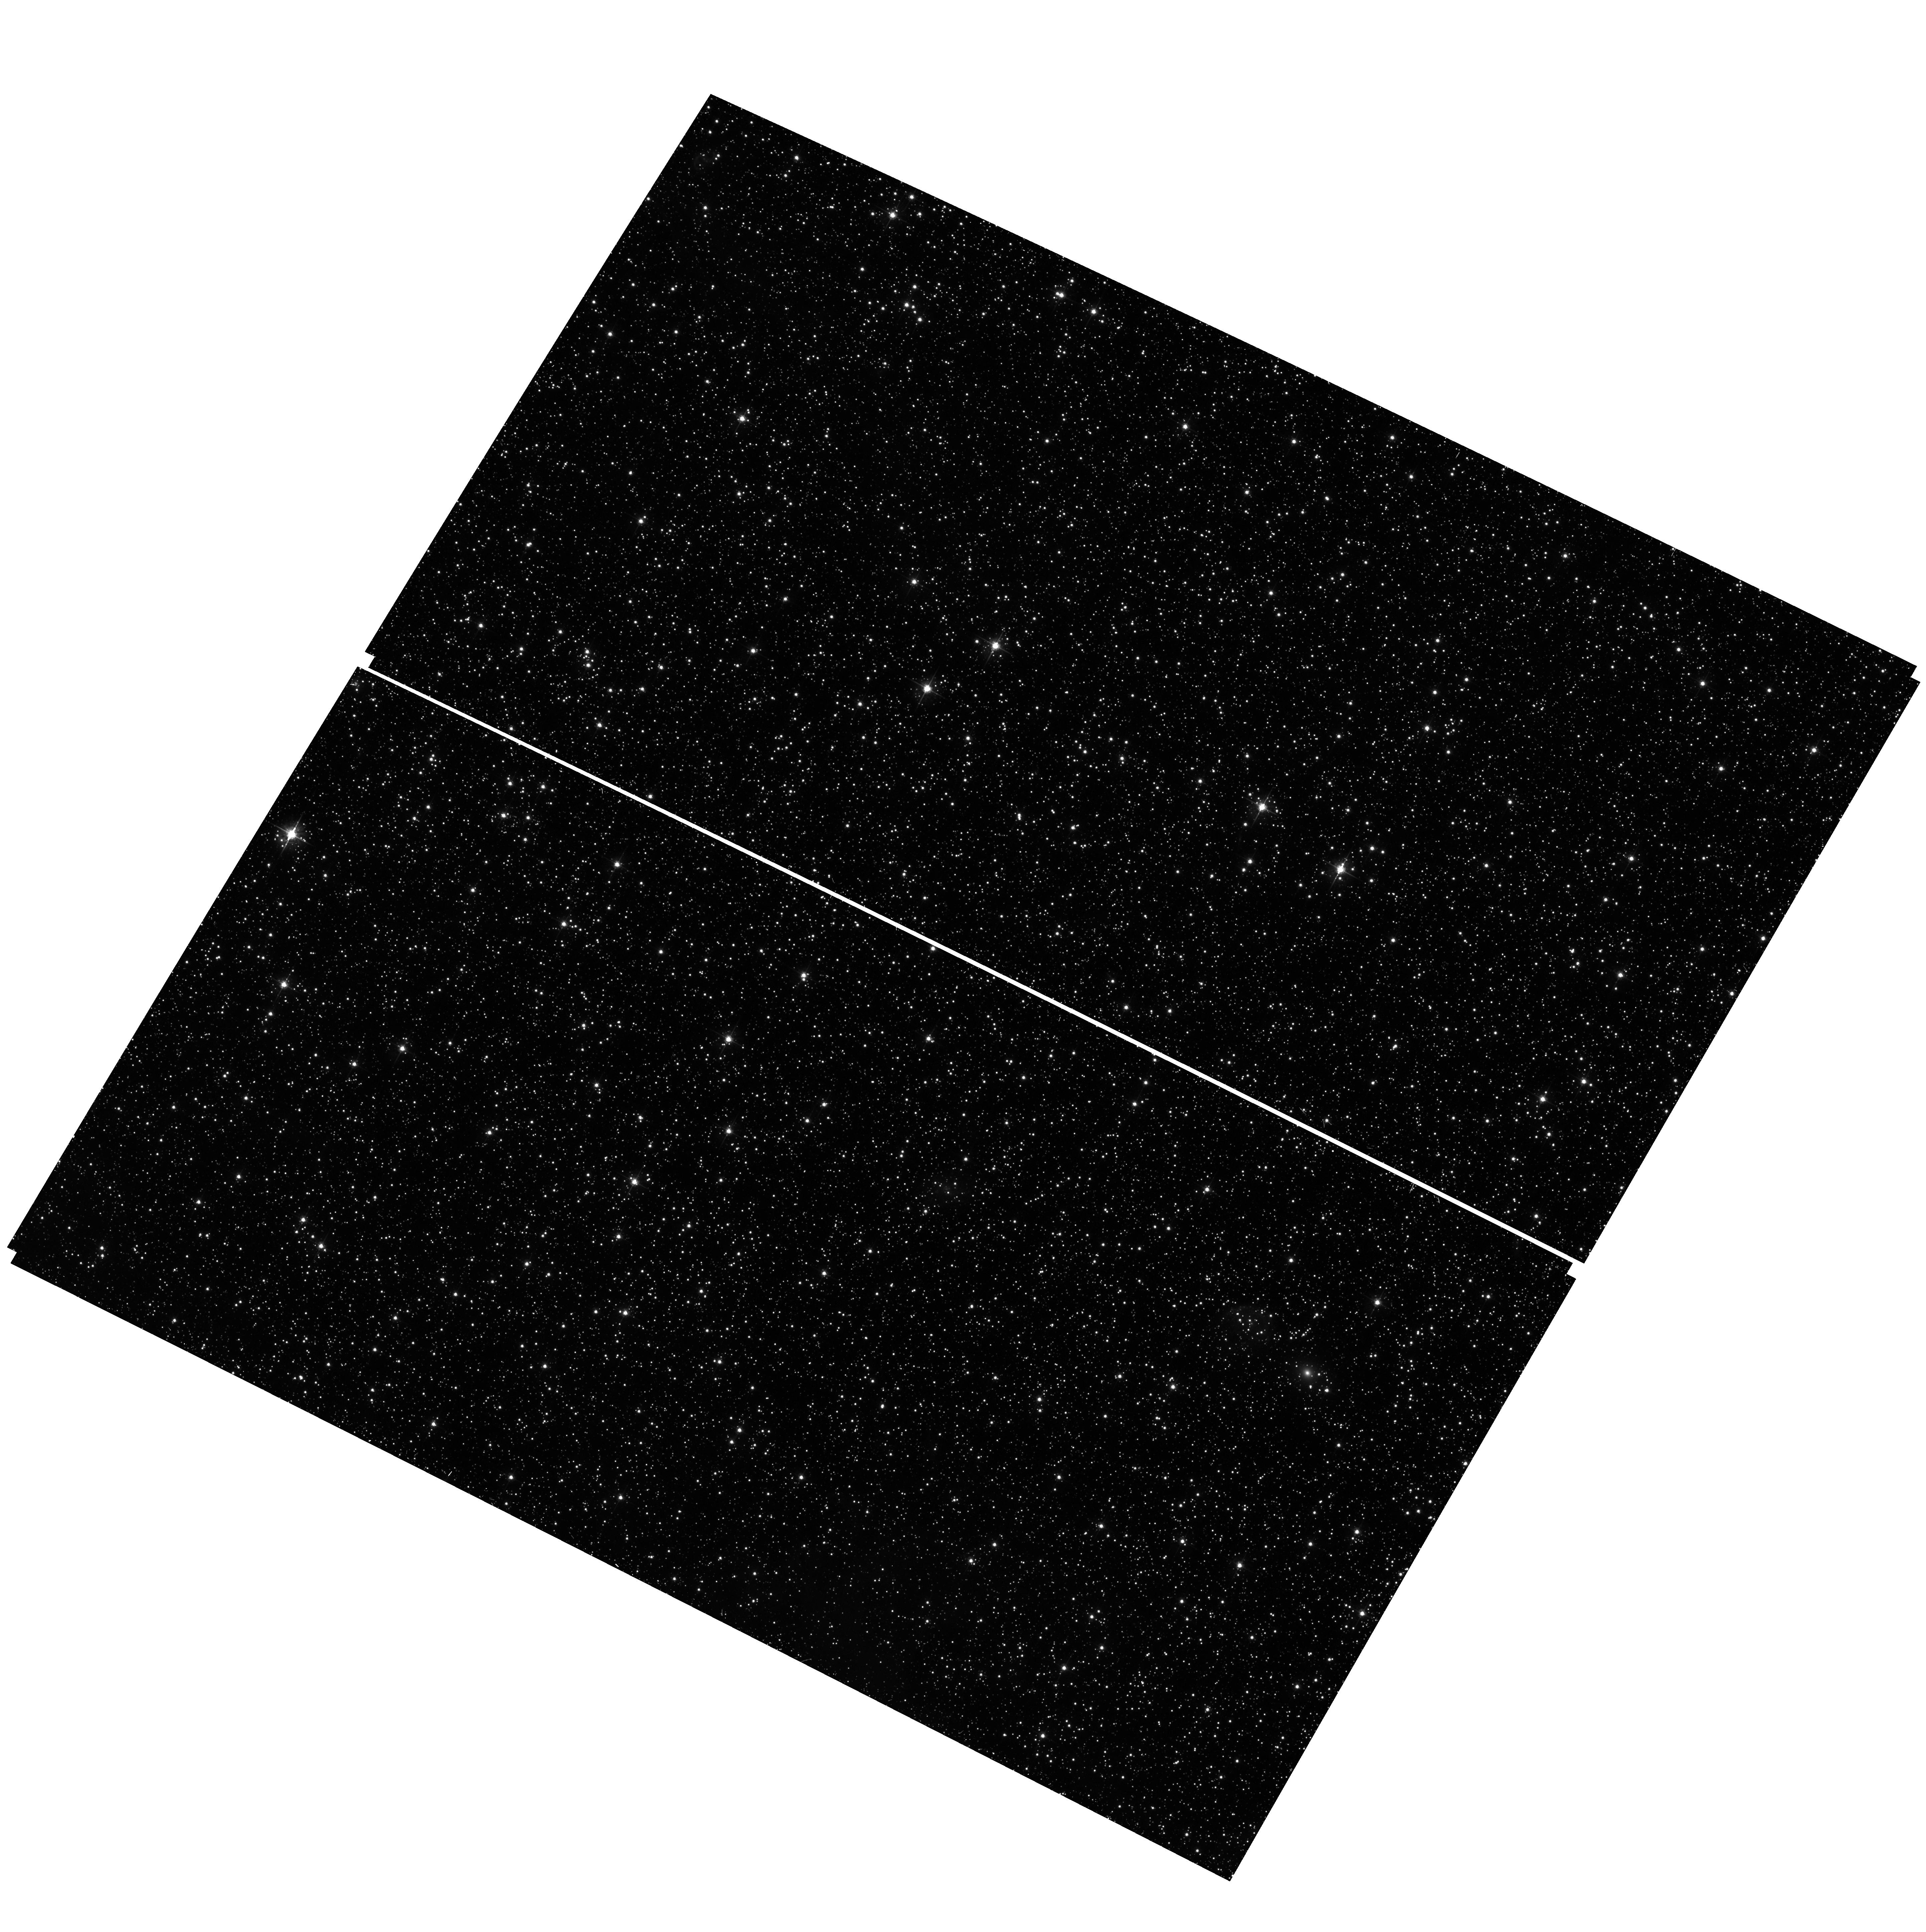
Target: field at RA 77.297°, Dec -69.211°. Instrument: ACS/WFC. Filter: F555W. Exposure: 17 min. Observation ID: hst_13011_01_acs_wfc_f555w_jc1y01

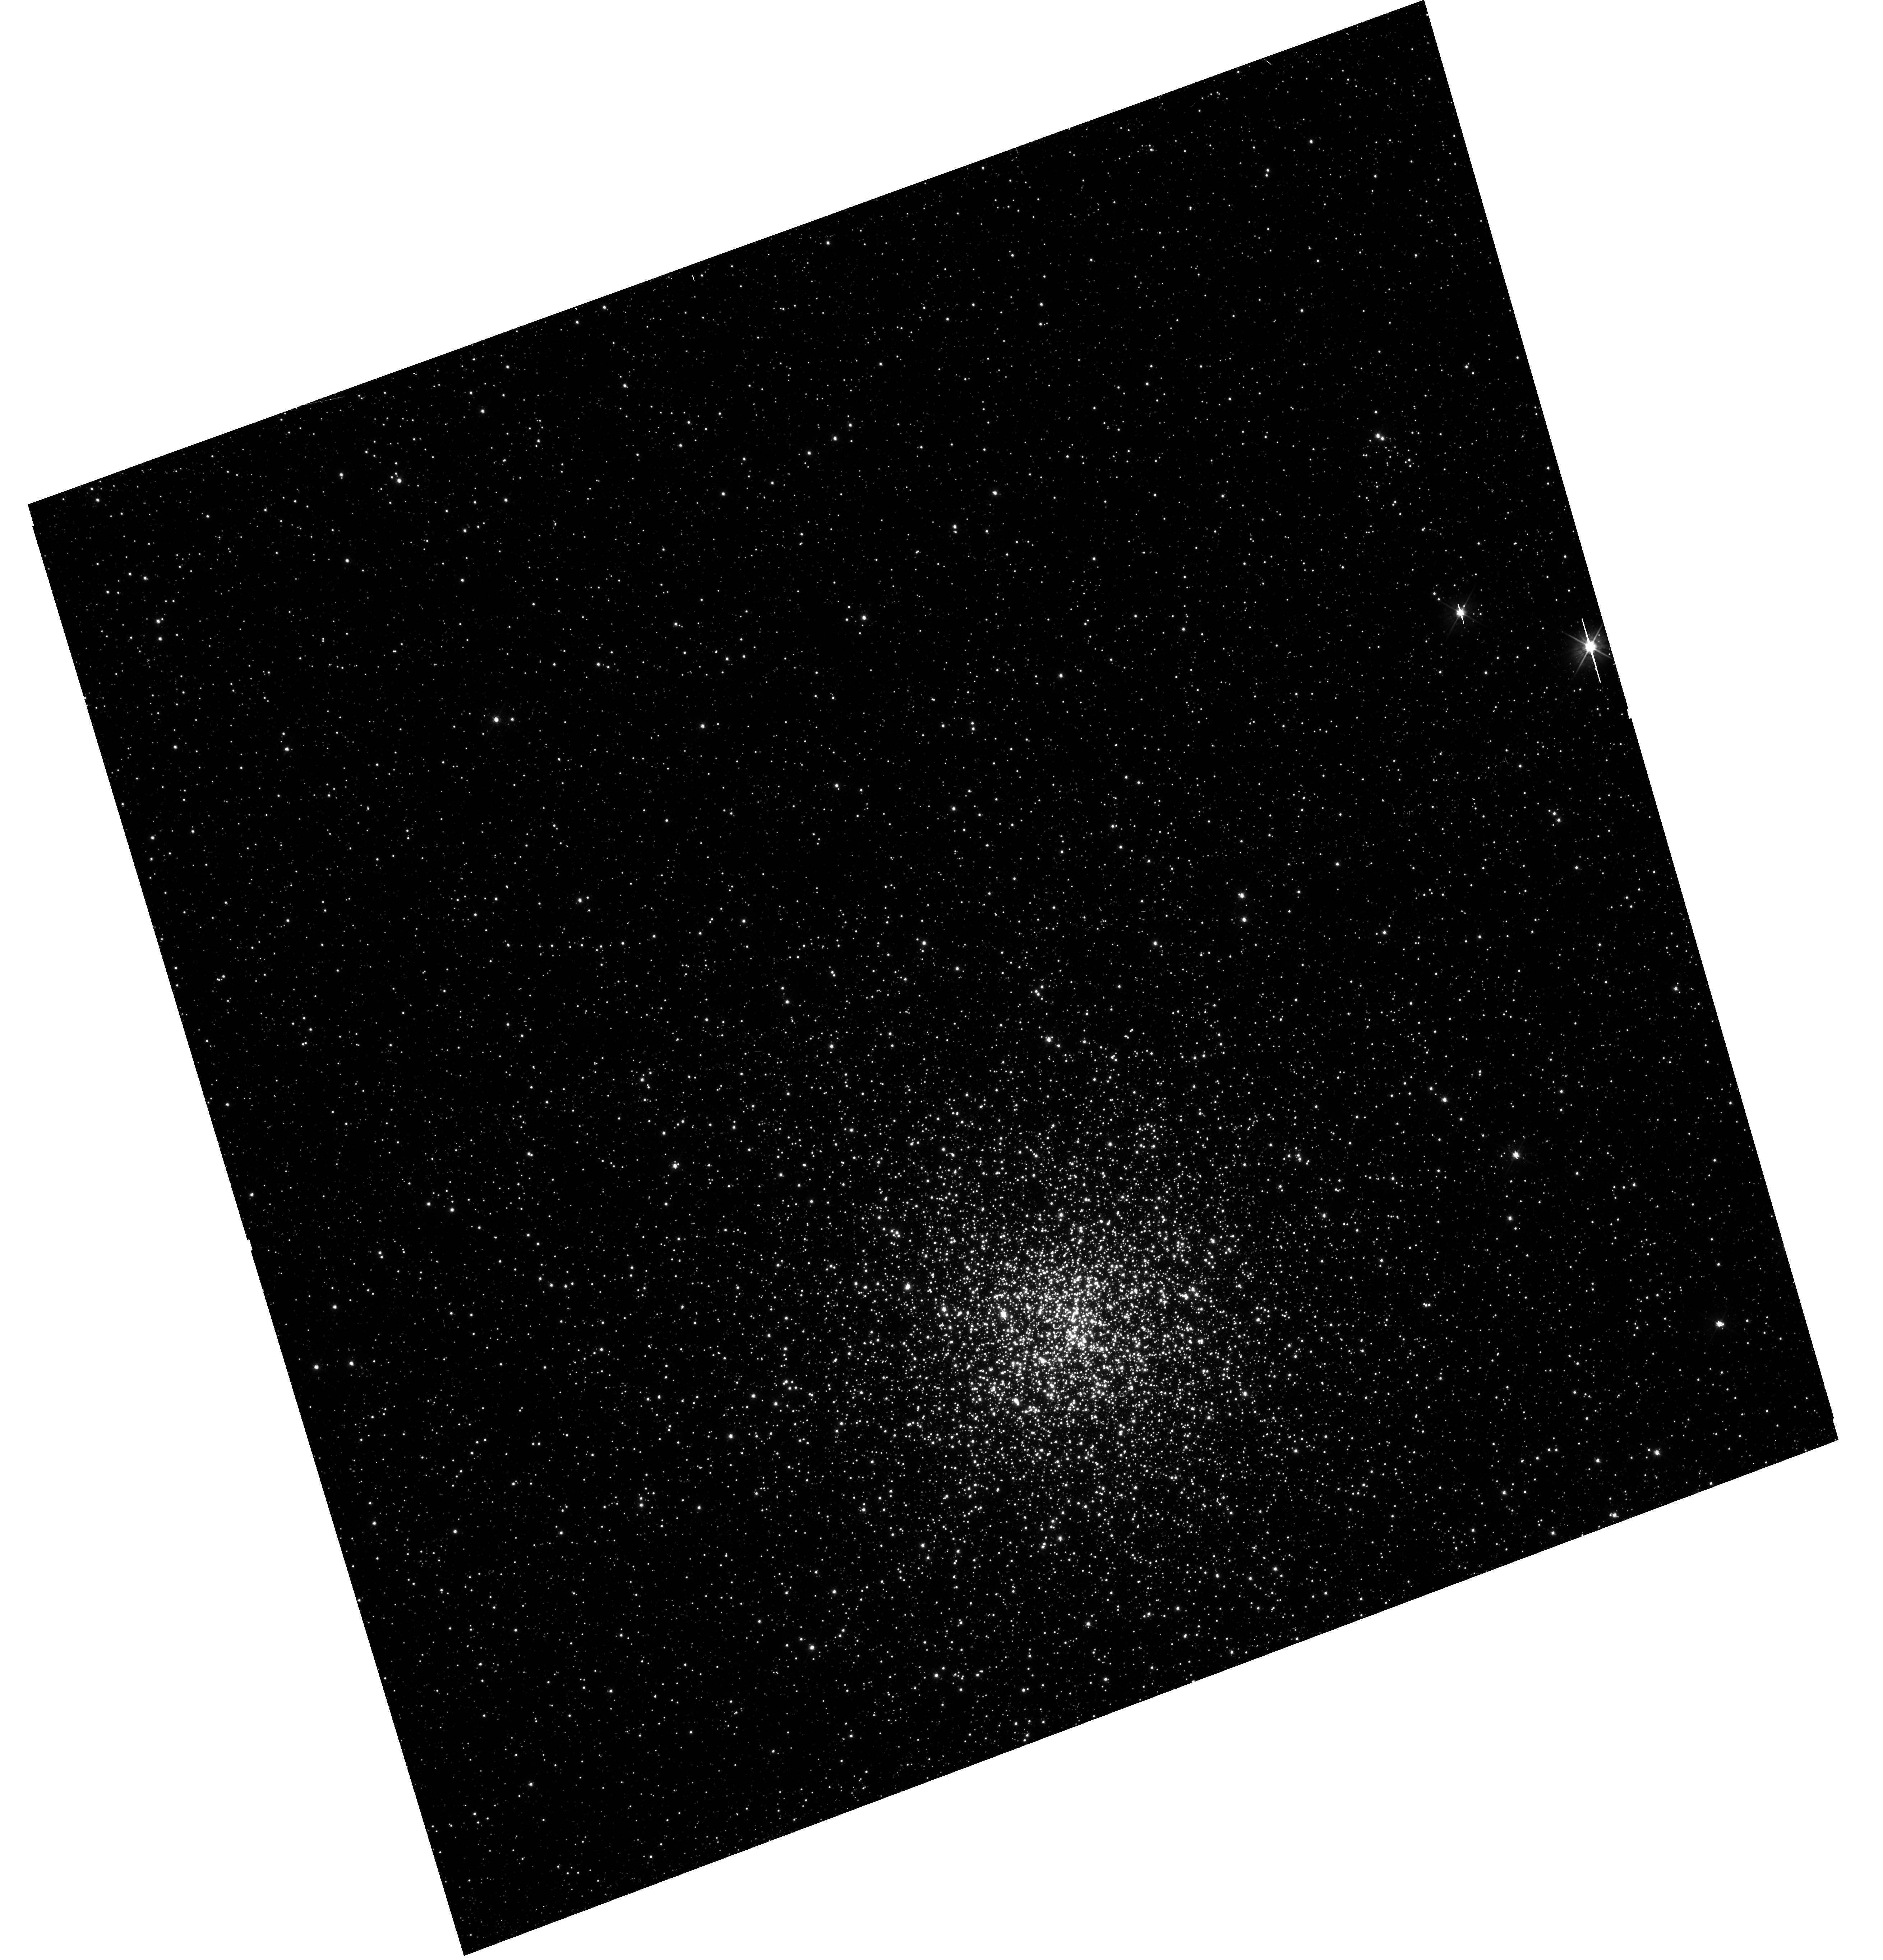
Target: NGC-1856. Instrument: WFC3/UVIS. Filter: F555W. Exposure: 12 min. Observation ID: hst_13011_01_wfc3_uvis_f555w_ic1y01

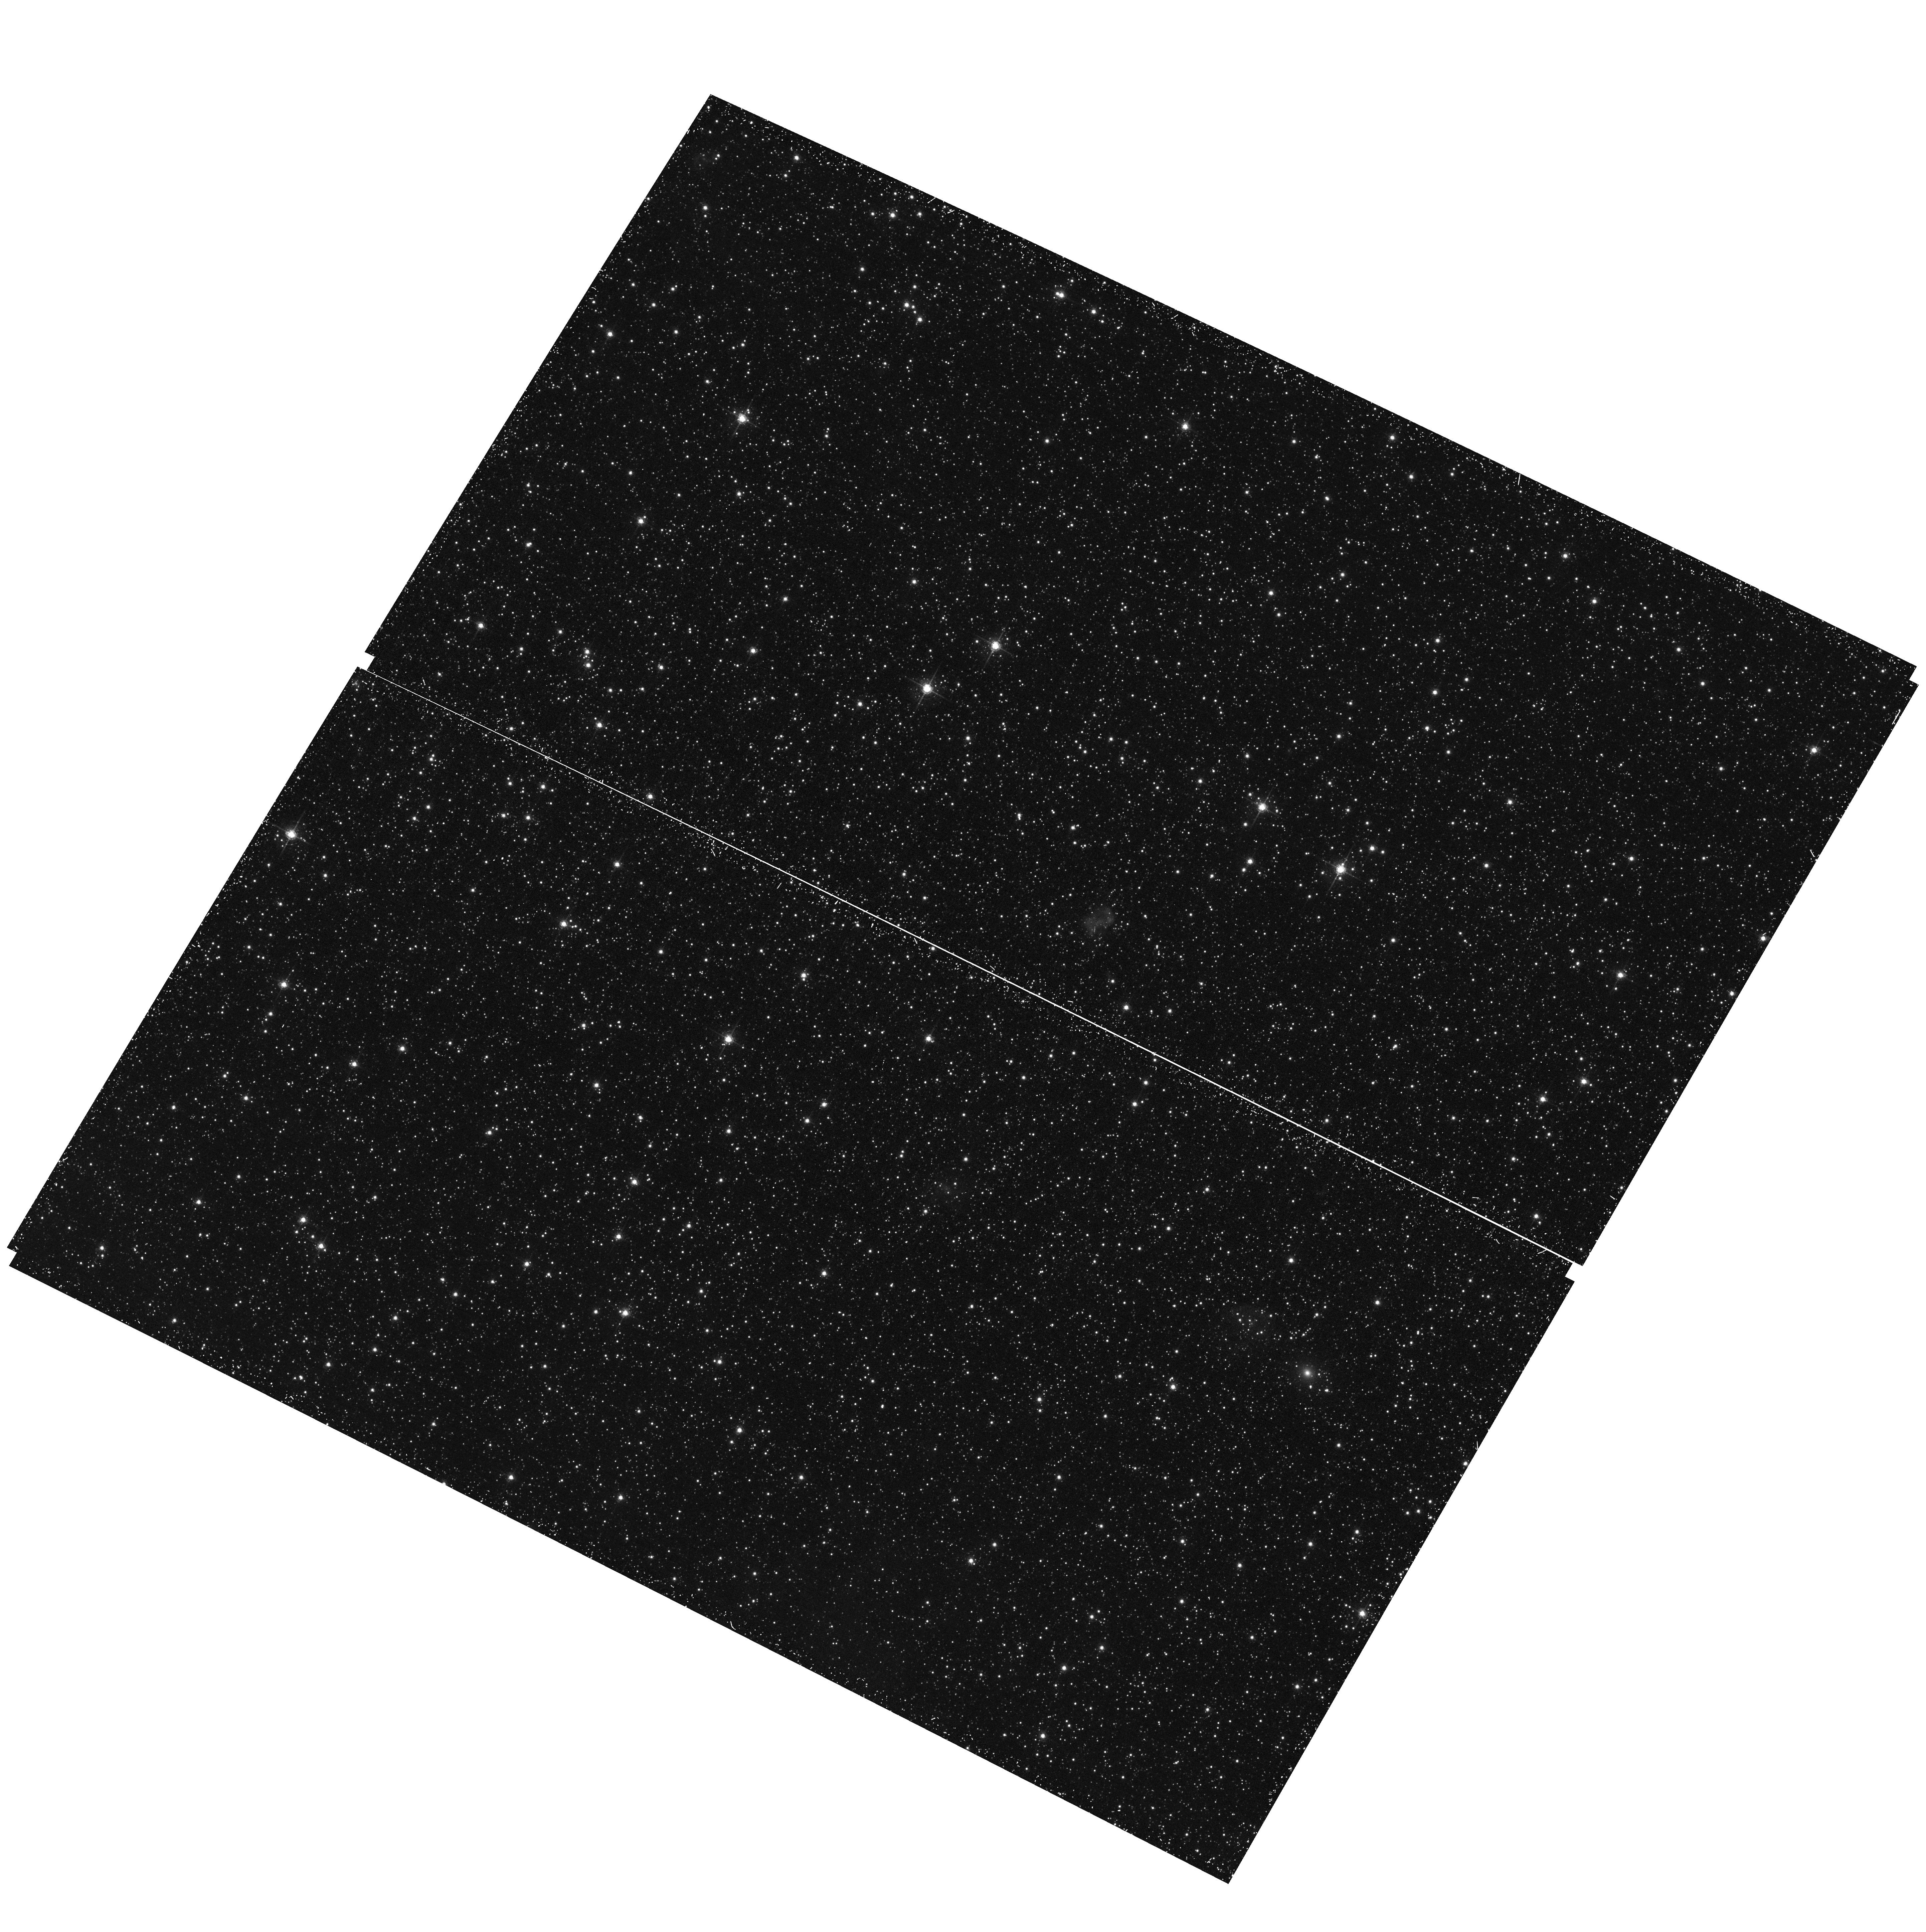
Target: field at RA 77.297°, Dec -69.211°. Instrument: ACS/WFC. Filter: F658N. Exposure: 28 min. Observation ID: hst_13011_01_acs_wfc_f658n_jc1y01

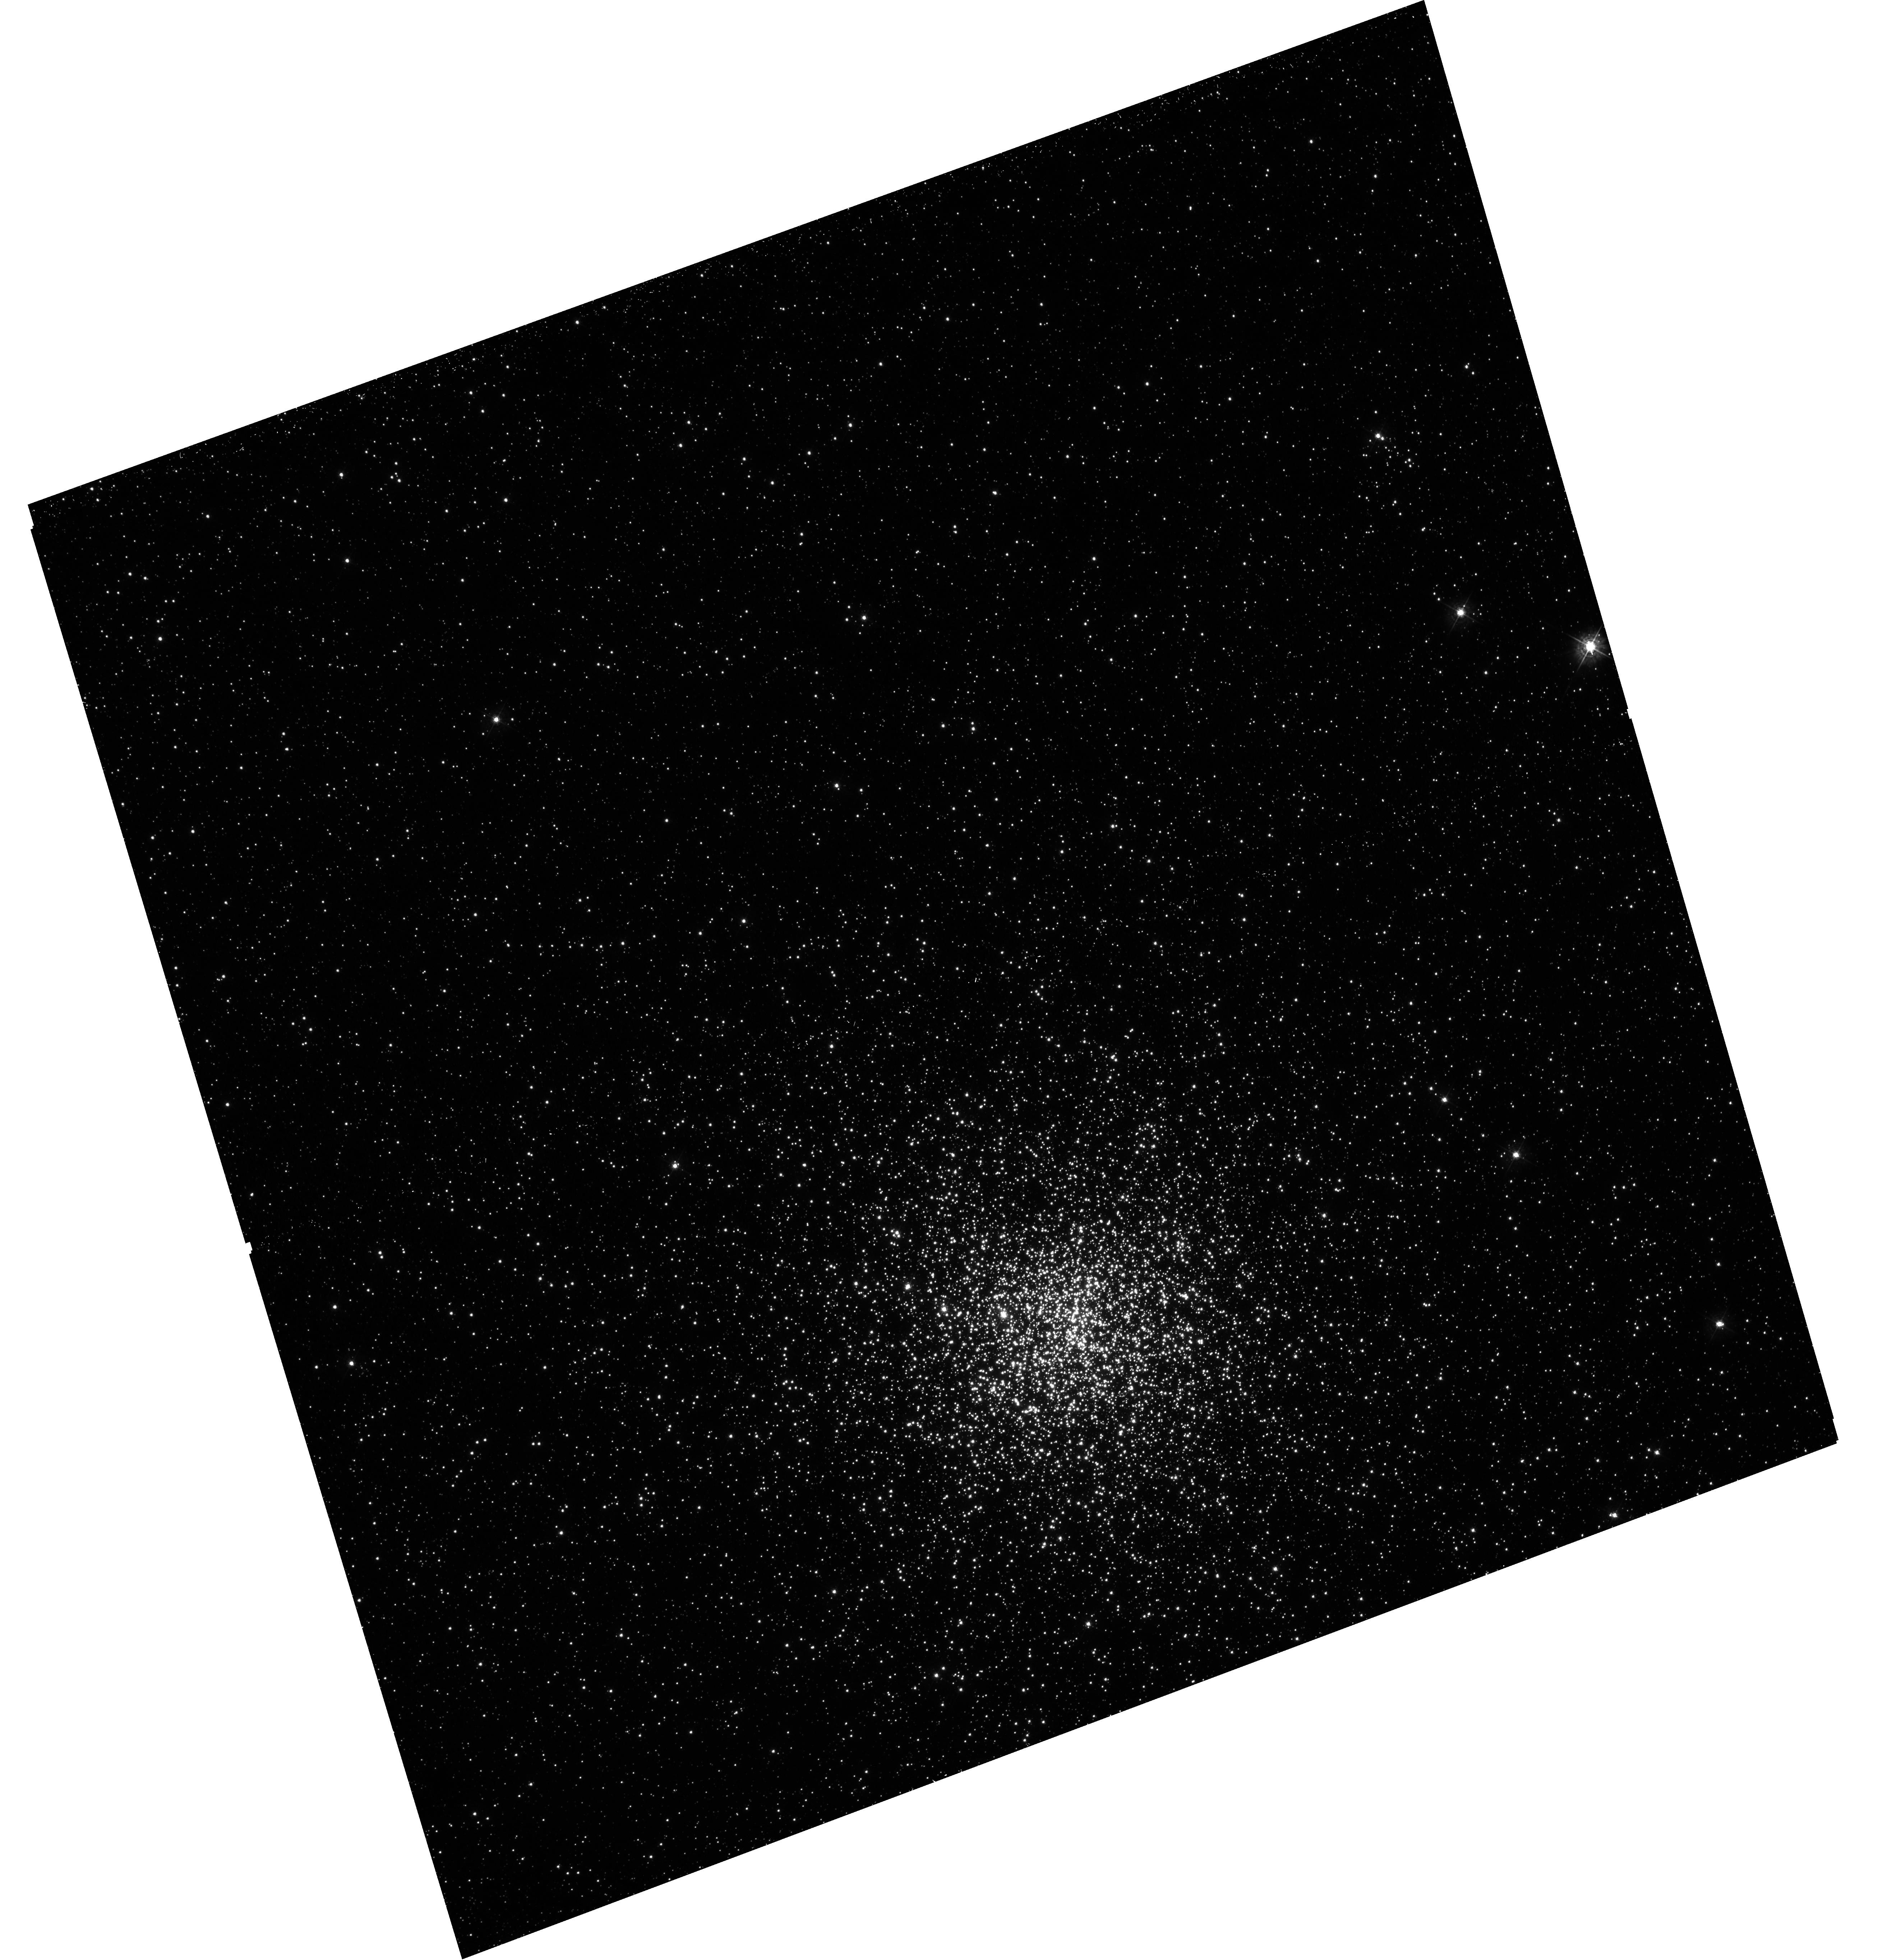
Target: NGC-1856. Instrument: WFC3/UVIS. Filter: F438W. Exposure: 17 min. Observation ID: hst_13011_01_wfc3_uvis_f438w_ic1y01

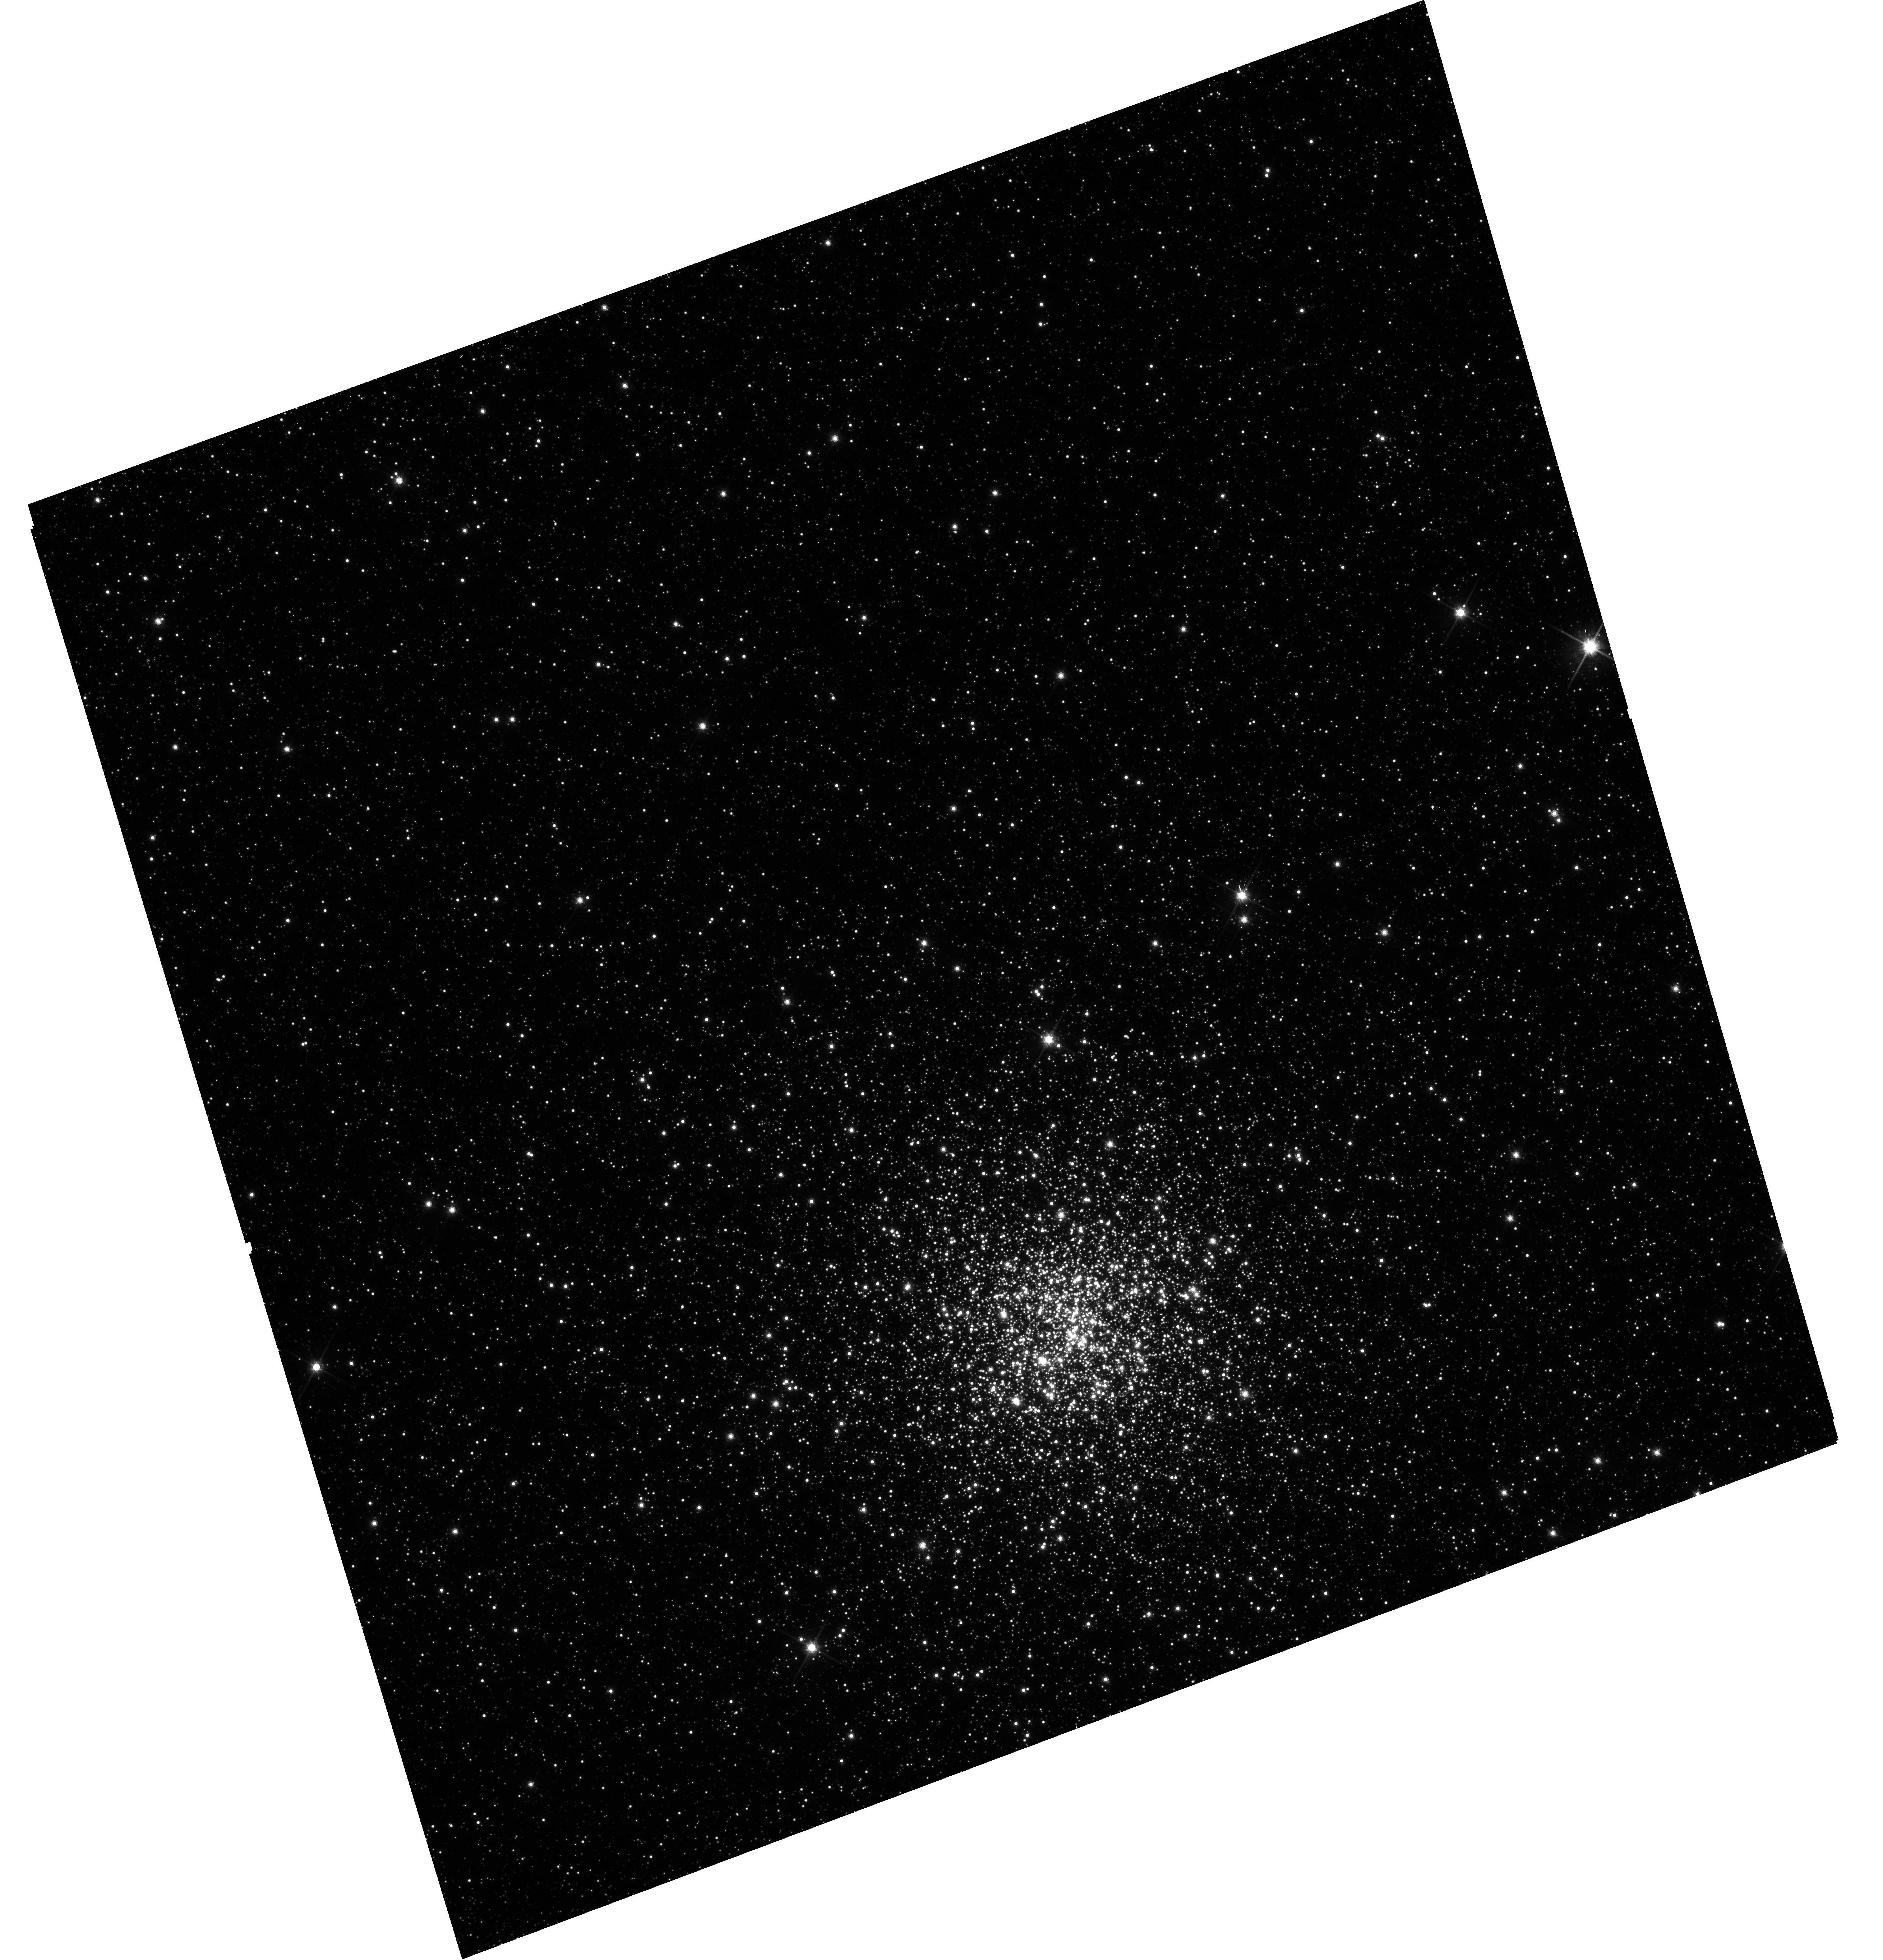
Target: NGC-1856. Instrument: WFC3/UVIS. Filter: F814W. Exposure: 14 min. Observation ID: hst_13011_01_wfc3_uvis_f814w_ic1y01

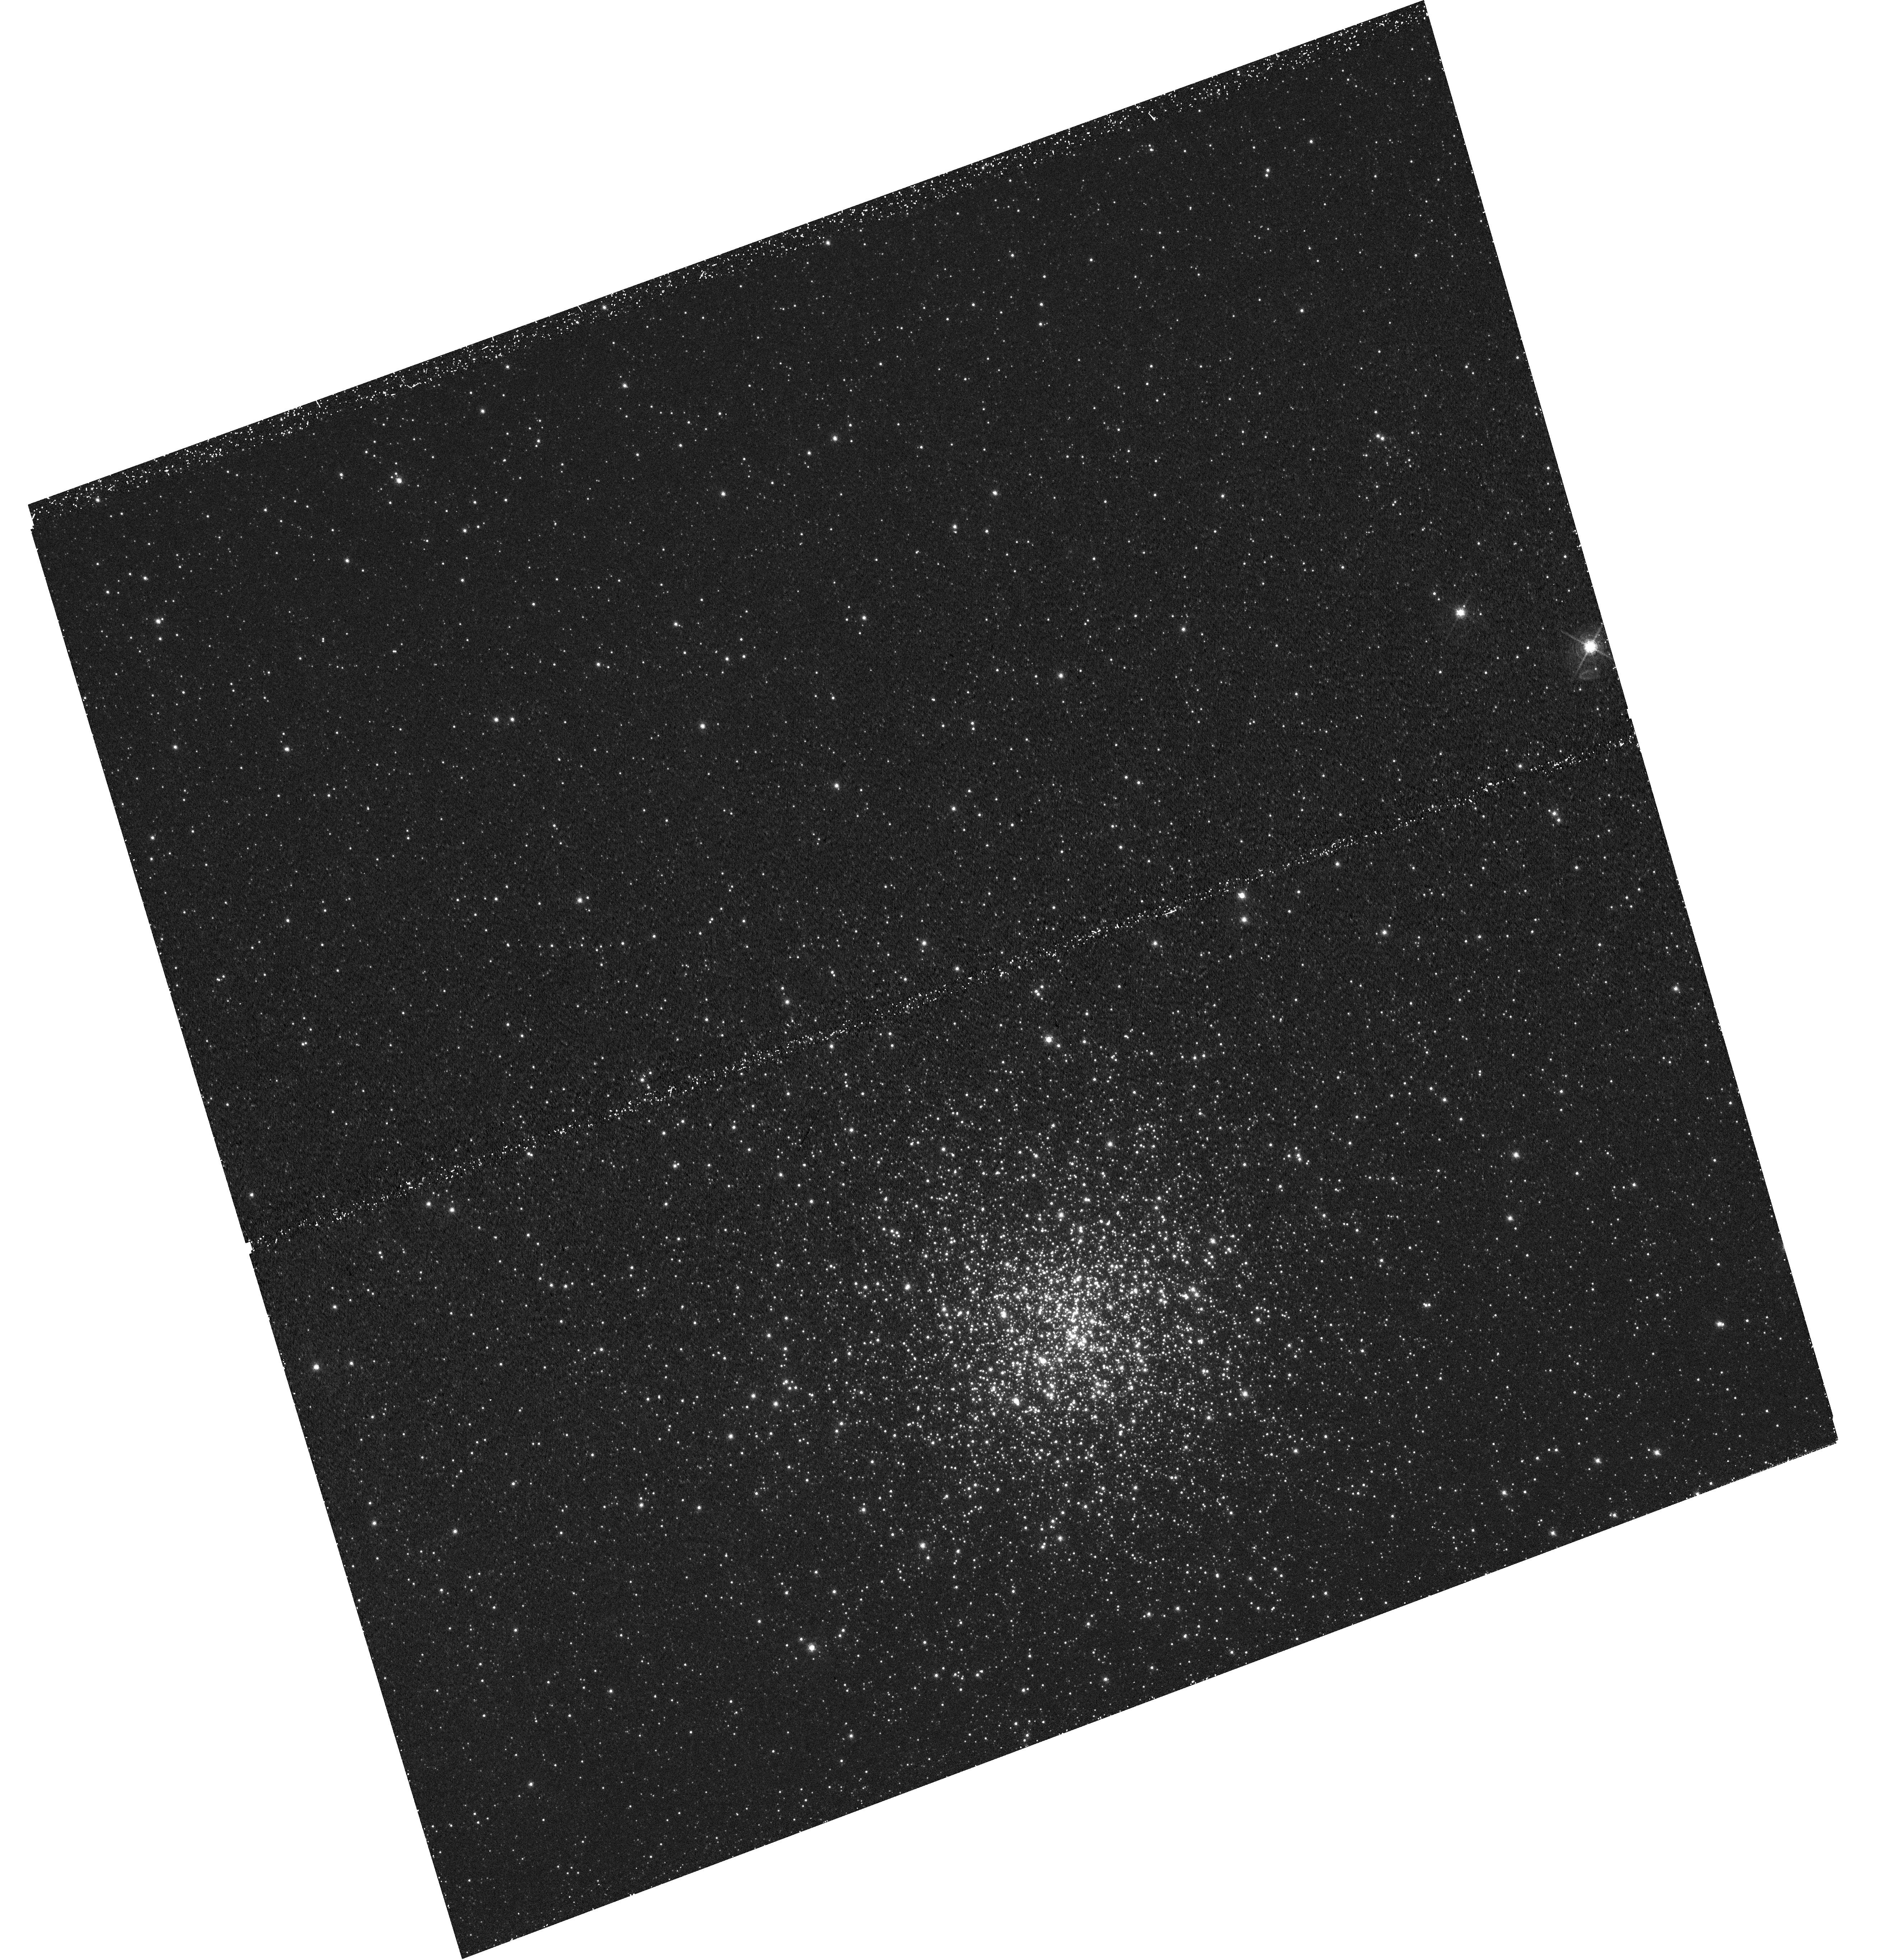
Target: NGC-1856. Instrument: WFC3/UVIS. Filter: F656N. Exposure: 44 min. Observation ID: hst_13011_01_wfc3_uvis_f656n_ic1y01

Searching for the H-alpha Smoking Gun of Prolonged Star Cluster Formation (PI: Puzia, Thomas H.)

Recently, deep HST images provided conclusive evidence that several massive intermediate-age star clusters (SC) in the LMC and SMC present extended main-sequence turn-offs (eMSTOs), and in some cases also dual red clumps. This poses serious questions regarding the mechanisms responsible for SC formation. While most recent studies indicate that the eMSTOs are caused by a range in stellar age of about 150-500 Myr among cluster stars, the obvious and important question is: Why has this not been observed yet in SCs in that age range? Our calculations show that prolonged star formation in SCs requires a cluster escape velocity in excess of about 10 km/s, and there really is only one SC in the Local Group that has the right mass and size to be able to retain mass loss in slow winds of the first stellar generation and be young enough to have some of its second stellar generation being still on the pre-main sequence (PMS) and showing emission-line signatures: the 300 Myr old cluster NGC 1856 in the LMC. Since this SC has no adequate HST imaging in the archive to detect an eMSTO, we propose to obtain deep broad-band imaging in F438W, F555W, F814W with WFC3/UVIS to analyze the MSTO and use F656N to search for Balmer-line emission signatures from PMS stars of the secondary stellar generation. The detection of the PMS phase in this cluster (or lack thereof) will have a lasting impact on our understanding of the eMSTO phenomenon. This SC represents a unique opportunity to render insights on the relative importance of various types of polluter stars of the first generation that have been proposed to be responsible for the chemical enrichment of second-generation stars in star clusters.